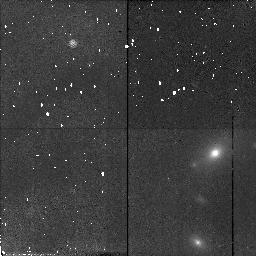
Target: 3C42
Instrument: NICMOS/NIC2
Filter: F110W
Exposure: 21 min
Observation ID: n4nk14010

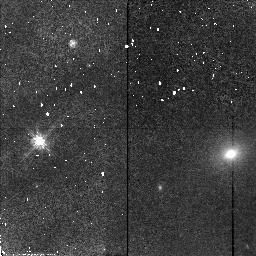
Target: 3C93.1
Instrument: NICMOS/NIC2
Filter: F110W
Exposure: 21 min
Observation ID: n4nk11010

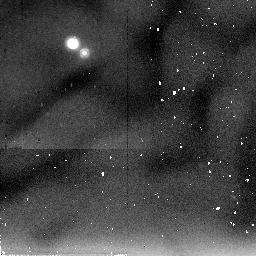
Target: 3C67
Instrument: NICMOS/NIC2
Filter: F205W
Exposure: 21 min
Observation ID: n4nk09020

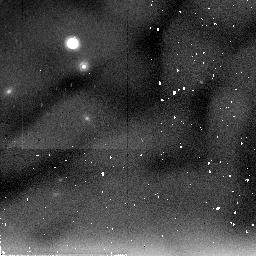
Target: OI417
Instrument: NICMOS/NIC2
Filter: F205W
Exposure: 21 min
Observation ID: n4nk04020

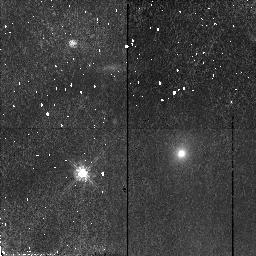
Target: 4C32.44
Instrument: NICMOS/NIC2
Filter: F110W
Exposure: 21 min
Observation ID: n4nk06010

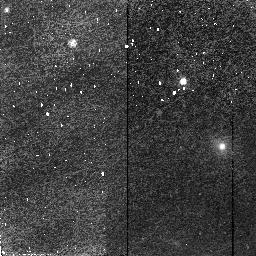
Target: 4C76.03
Instrument: NICMOS/NIC2
Filter: F110W
Exposure: 23 min
Observation ID: n4nk01010

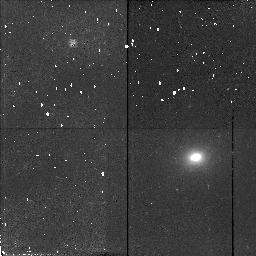
Target: 3C456
Instrument: NICMOS/NIC2
Filter: F110W
Exposure: 21 min
Observation ID: n4nk18010

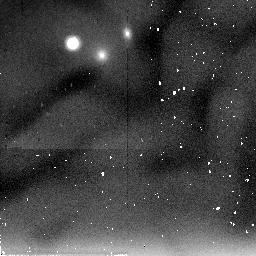
Target: PKS0941-08
Instrument: NICMOS/NIC2
Filter: F205W
Exposure: 21 min
Observation ID: n4nk05020

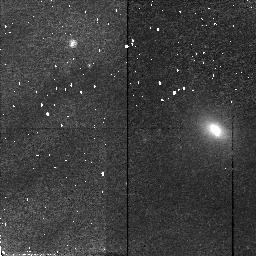
Target: 3C303.1
Instrument: NICMOS/NIC2
Filter: F110W
Exposure: 23 min
Observation ID: n4nk12010

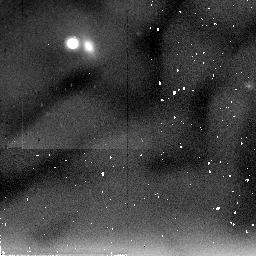
Target: OZ488
Instrument: NICMOS/NIC2
Filter: F205W
Exposure: 21 min
Observation ID: n4nk08020

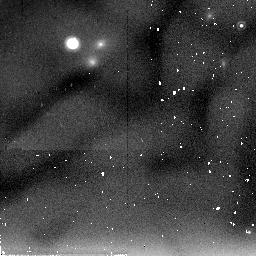
Target: 3C46
Instrument: NICMOS/NIC2
Filter: F205W
Exposure: 21 min
Observation ID: n4nk15020

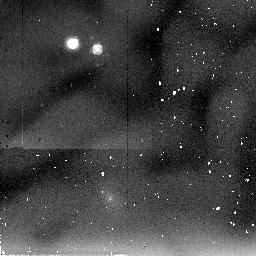
Target: 3C268.3
Instrument: NICMOS/NIC2
Filter: F205W
Exposure: 21 min
Observation ID: n4nk10020

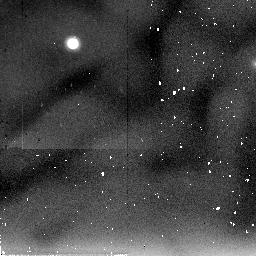
Target: 3C458
Instrument: NICMOS/NIC2
Filter: F205W
Exposure: 21 min
Observation ID: n4nk19020

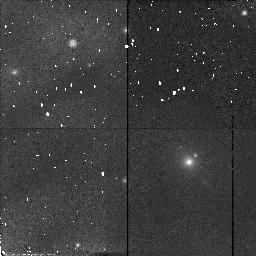
Target: 3C19
Instrument: NICMOS/NIC2
Filter: F110W
Exposure: 21 min
Observation ID: n4nk13010

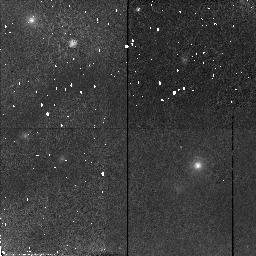
Target: OG003
Instrument: NICMOS/NIC2
Filter: F110W
Exposure: 21 min
Observation ID: n4nk03010

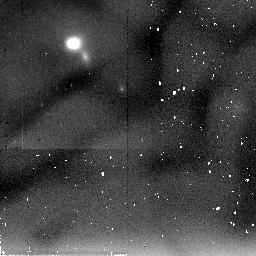
Target: 3C460
Instrument: NICMOS/NIC2
Filter: F205W
Exposure: 21 min
Observation ID: n4nk20020

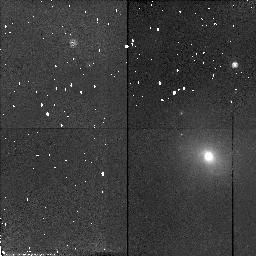
Target: OF247
Instrument: NICMOS/NIC2
Filter: F110W
Exposure: 21 min
Observation ID: n4nk02010

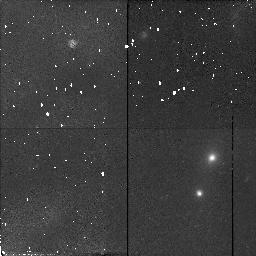
Target: 3C16
Instrument: NICMOS/NIC2
Filter: F110W
Exposure: 21 min
Observation ID: n4nk17010

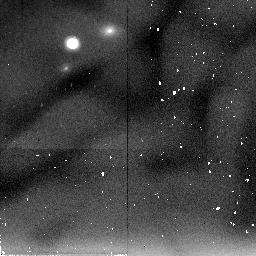
Target: 3C200
Instrument: NICMOS/NIC2
Filter: F205W
Exposure: 21 min
Observation ID: n4nk16020

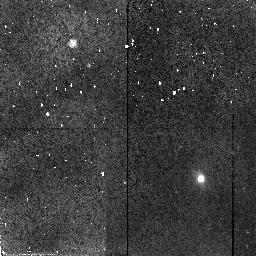
Target: 8C2342+821
Instrument: NICMOS/NIC2
Filter: F110W
Exposure: 23 min
Observation ID: n4nk07010

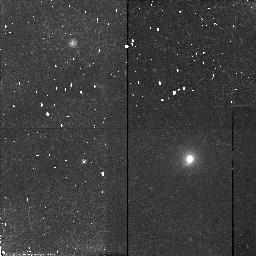
Target: 3C67
Instrument: NICMOS/NIC2
Filter: F110W
Exposure: 21 min
Observation ID: n4nk09010

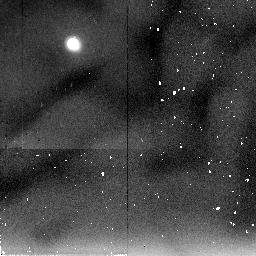
Target: 4C32.44
Instrument: NICMOS/NIC2
Filter: F205W
Exposure: 21 min
Observation ID: n4nk06020

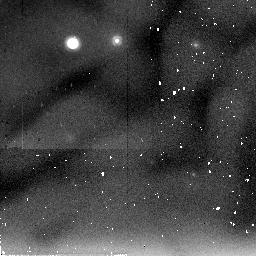
Target: 4C76.03
Instrument: NICMOS/NIC2
Filter: F205W
Exposure: 23 min
Observation ID: n4nk01020

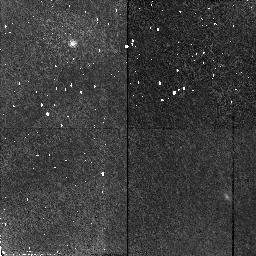
Target: 3C458
Instrument: NICMOS/NIC2
Filter: F110W
Exposure: 21 min
Observation ID: n4nk19010

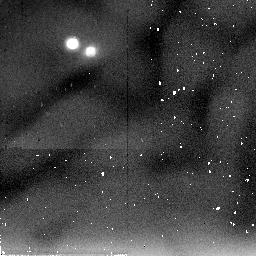
Target: 3C456
Instrument: NICMOS/NIC2
Filter: F205W
Exposure: 21 min
Observation ID: n4nk18020

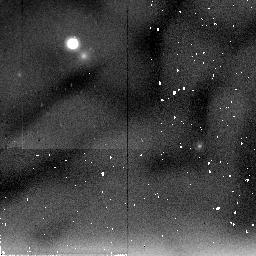
Target: 3C19
Instrument: NICMOS/NIC2
Filter: F205W
Exposure: 21 min
Observation ID: n4nk13020

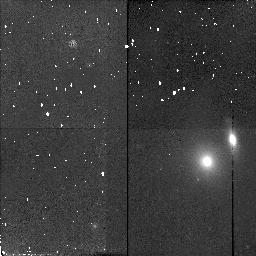
Target: PKS0941-08
Instrument: NICMOS/NIC2
Filter: F110W
Exposure: 21 min
Observation ID: n4nk05010

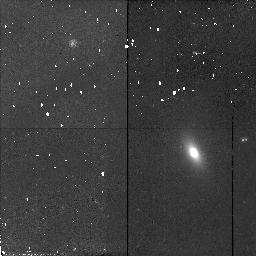
Target: OZ488
Instrument: NICMOS/NIC2
Filter: F110W
Exposure: 21 min
Observation ID: n4nk08010

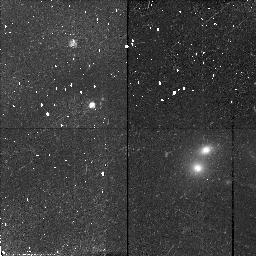
Target: 3C46
Instrument: NICMOS/NIC2
Filter: F110W
Exposure: 21 min
Observation ID: n4nk15010

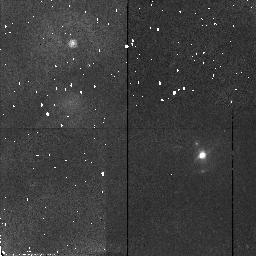
Target: 3C268.3
Instrument: NICMOS/NIC2
Filter: F110W
Exposure: 21 min
Observation ID: n4nk10010

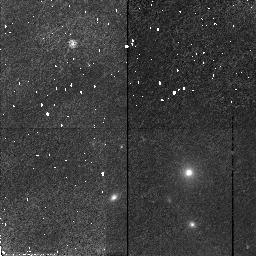
Target: OI417
Instrument: NICMOS/NIC2
Filter: F110W
Exposure: 21 min
Observation ID: n4nk04010

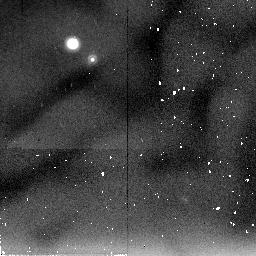
Target: OG003
Instrument: NICMOS/NIC2
Filter: F205W
Exposure: 21 min
Observation ID: n4nk03020

THE EVOLUTION OF POWERFUL RADIO GALAXIES (PI: ODea, Christopher P.)

Our proposed NICMOS observations combined with our multiwavelength observing program will finally provide us with the data we need to build a picture of how powerful radio galaxies evolve. We propose to image matched samples of compact GHz Peaked Spectrum, intermediate scale Compact Steep Spectrum and large scale classical double 3CR FR2 sources with NIC2 in the F110W ``J" and F205W ``K" filters. The J and K bands will give us a baseline in wavelength over which to determine accurate colors and which is still within the most sensitive bands in NICMOS. The 0arcs075 pixels in NIC2 will give us the needed resolution for accurate determination of stellar population color gradients and the proper isolation of the AGN colors. Model fits with stellar synthesis code will yield metallicity and ages of the underlying stellar population. The accurate determination of the nuclear near-IR flux enables us to compare the AGN output as seen by the nearby hot dust as a function of radio source size and age. The range of radio size scales in our sample corresponds to a range in radio source ages of ~ 10^4 - 10^7-8 yr. We therefore will be able to study the evolution of the AGN output relative to the total radio luminosity over the entire range of radio source ages. This is a critical constraint on the current evolution model which requires strong luminosity evolution of radio sources.